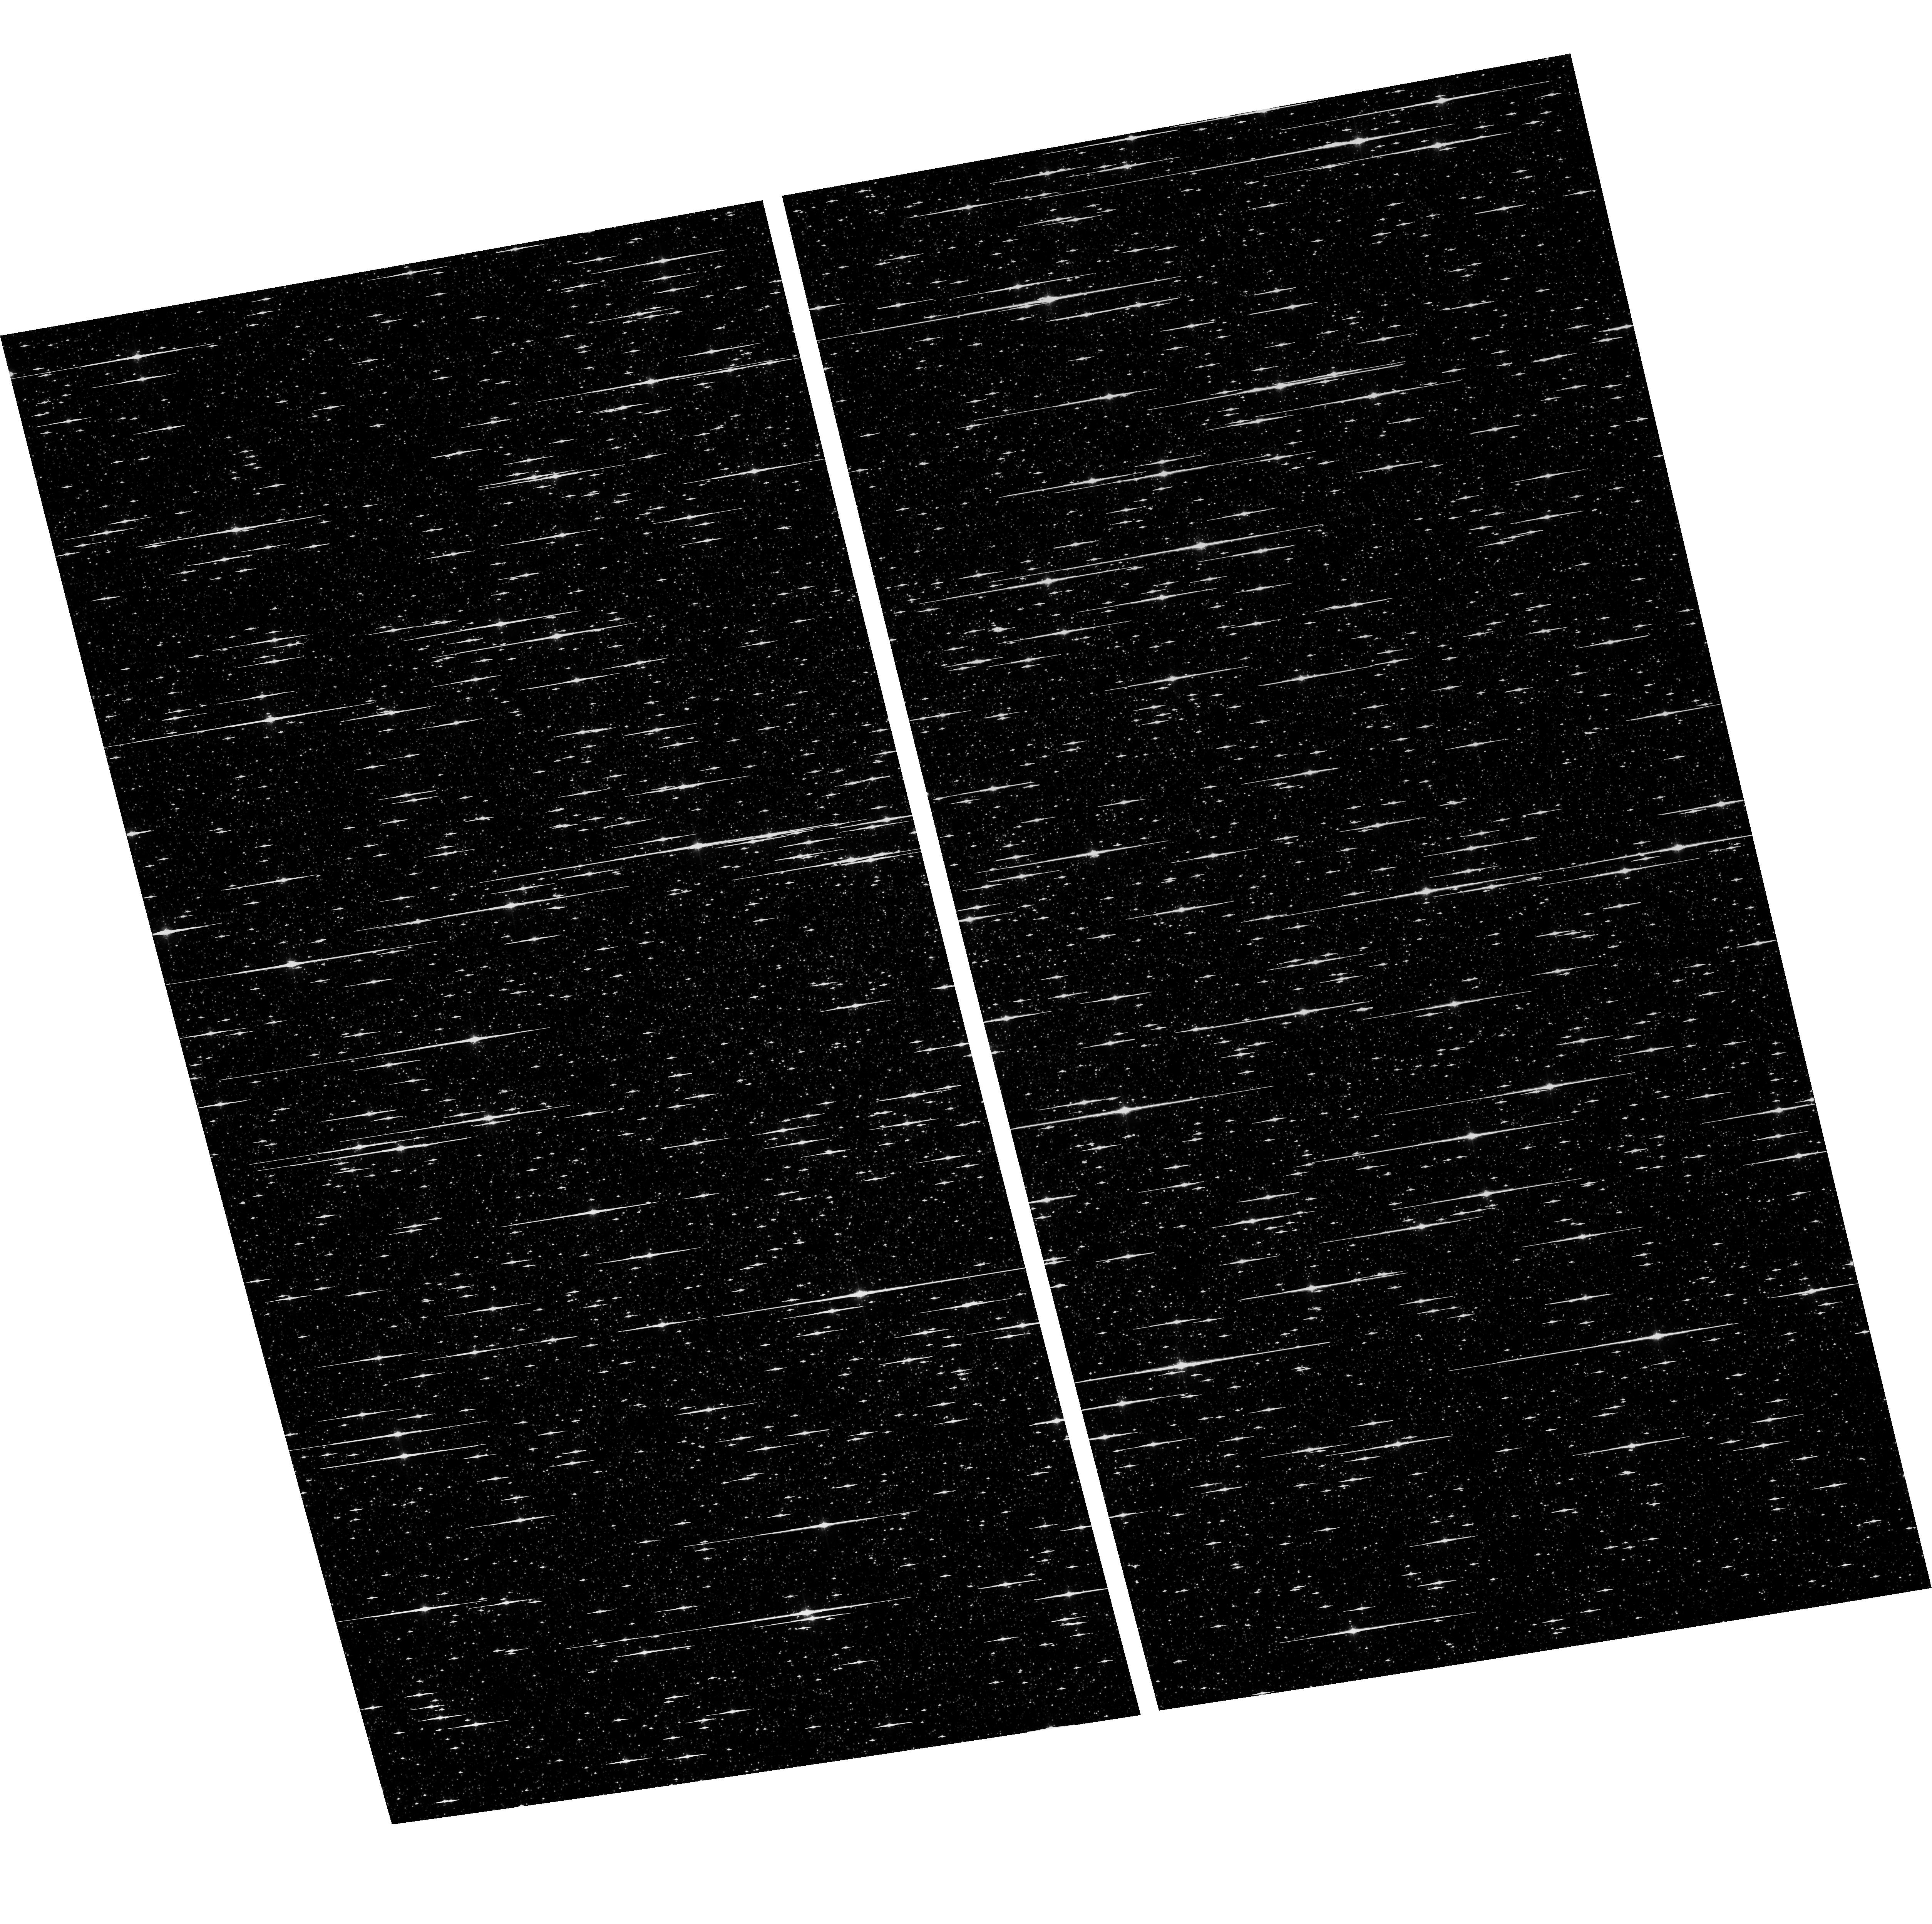
Target: NGC5139-WFC. Instrument: ACS/WFC. Filter: F625W. Exposure: 6 min. Observation ID: hst_16968_04_acs_wfc_f625w_jezz04

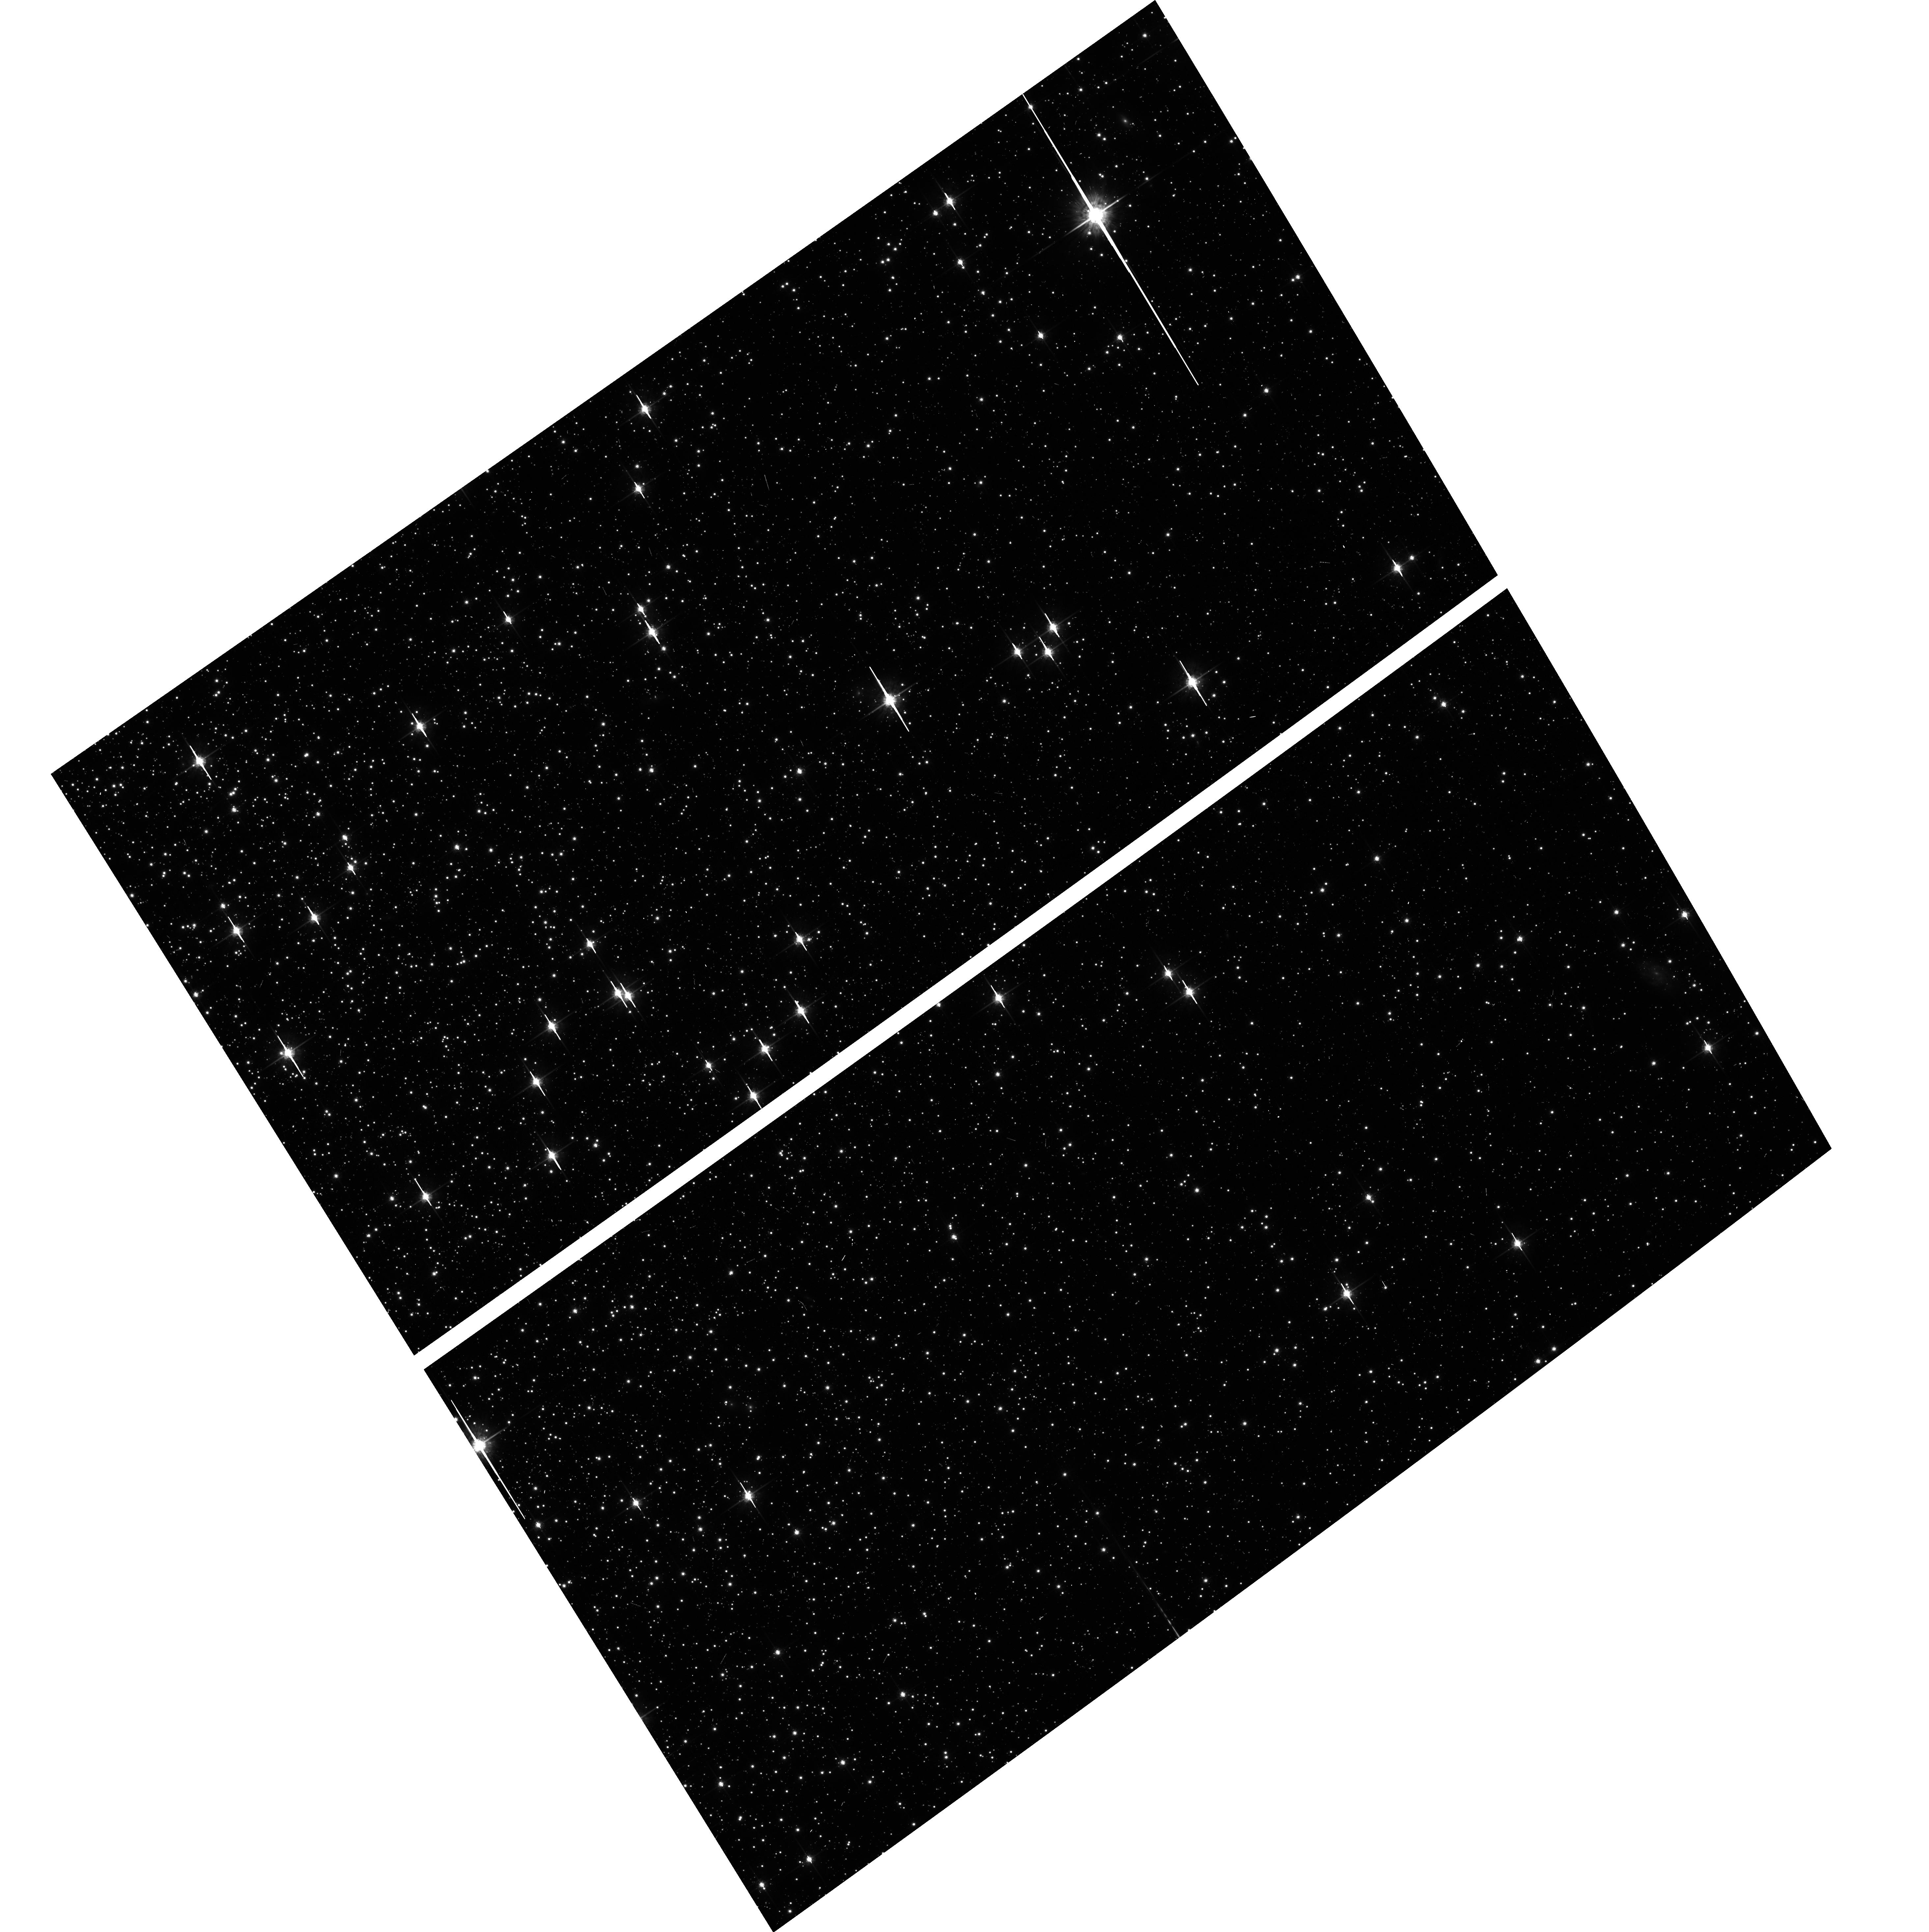
Target: NGC104-WFC. Instrument: ACS/WFC. Filter: F775W. Exposure: 6 min. Observation ID: hst_16968_03_acs_wfc_f775w_jezz03

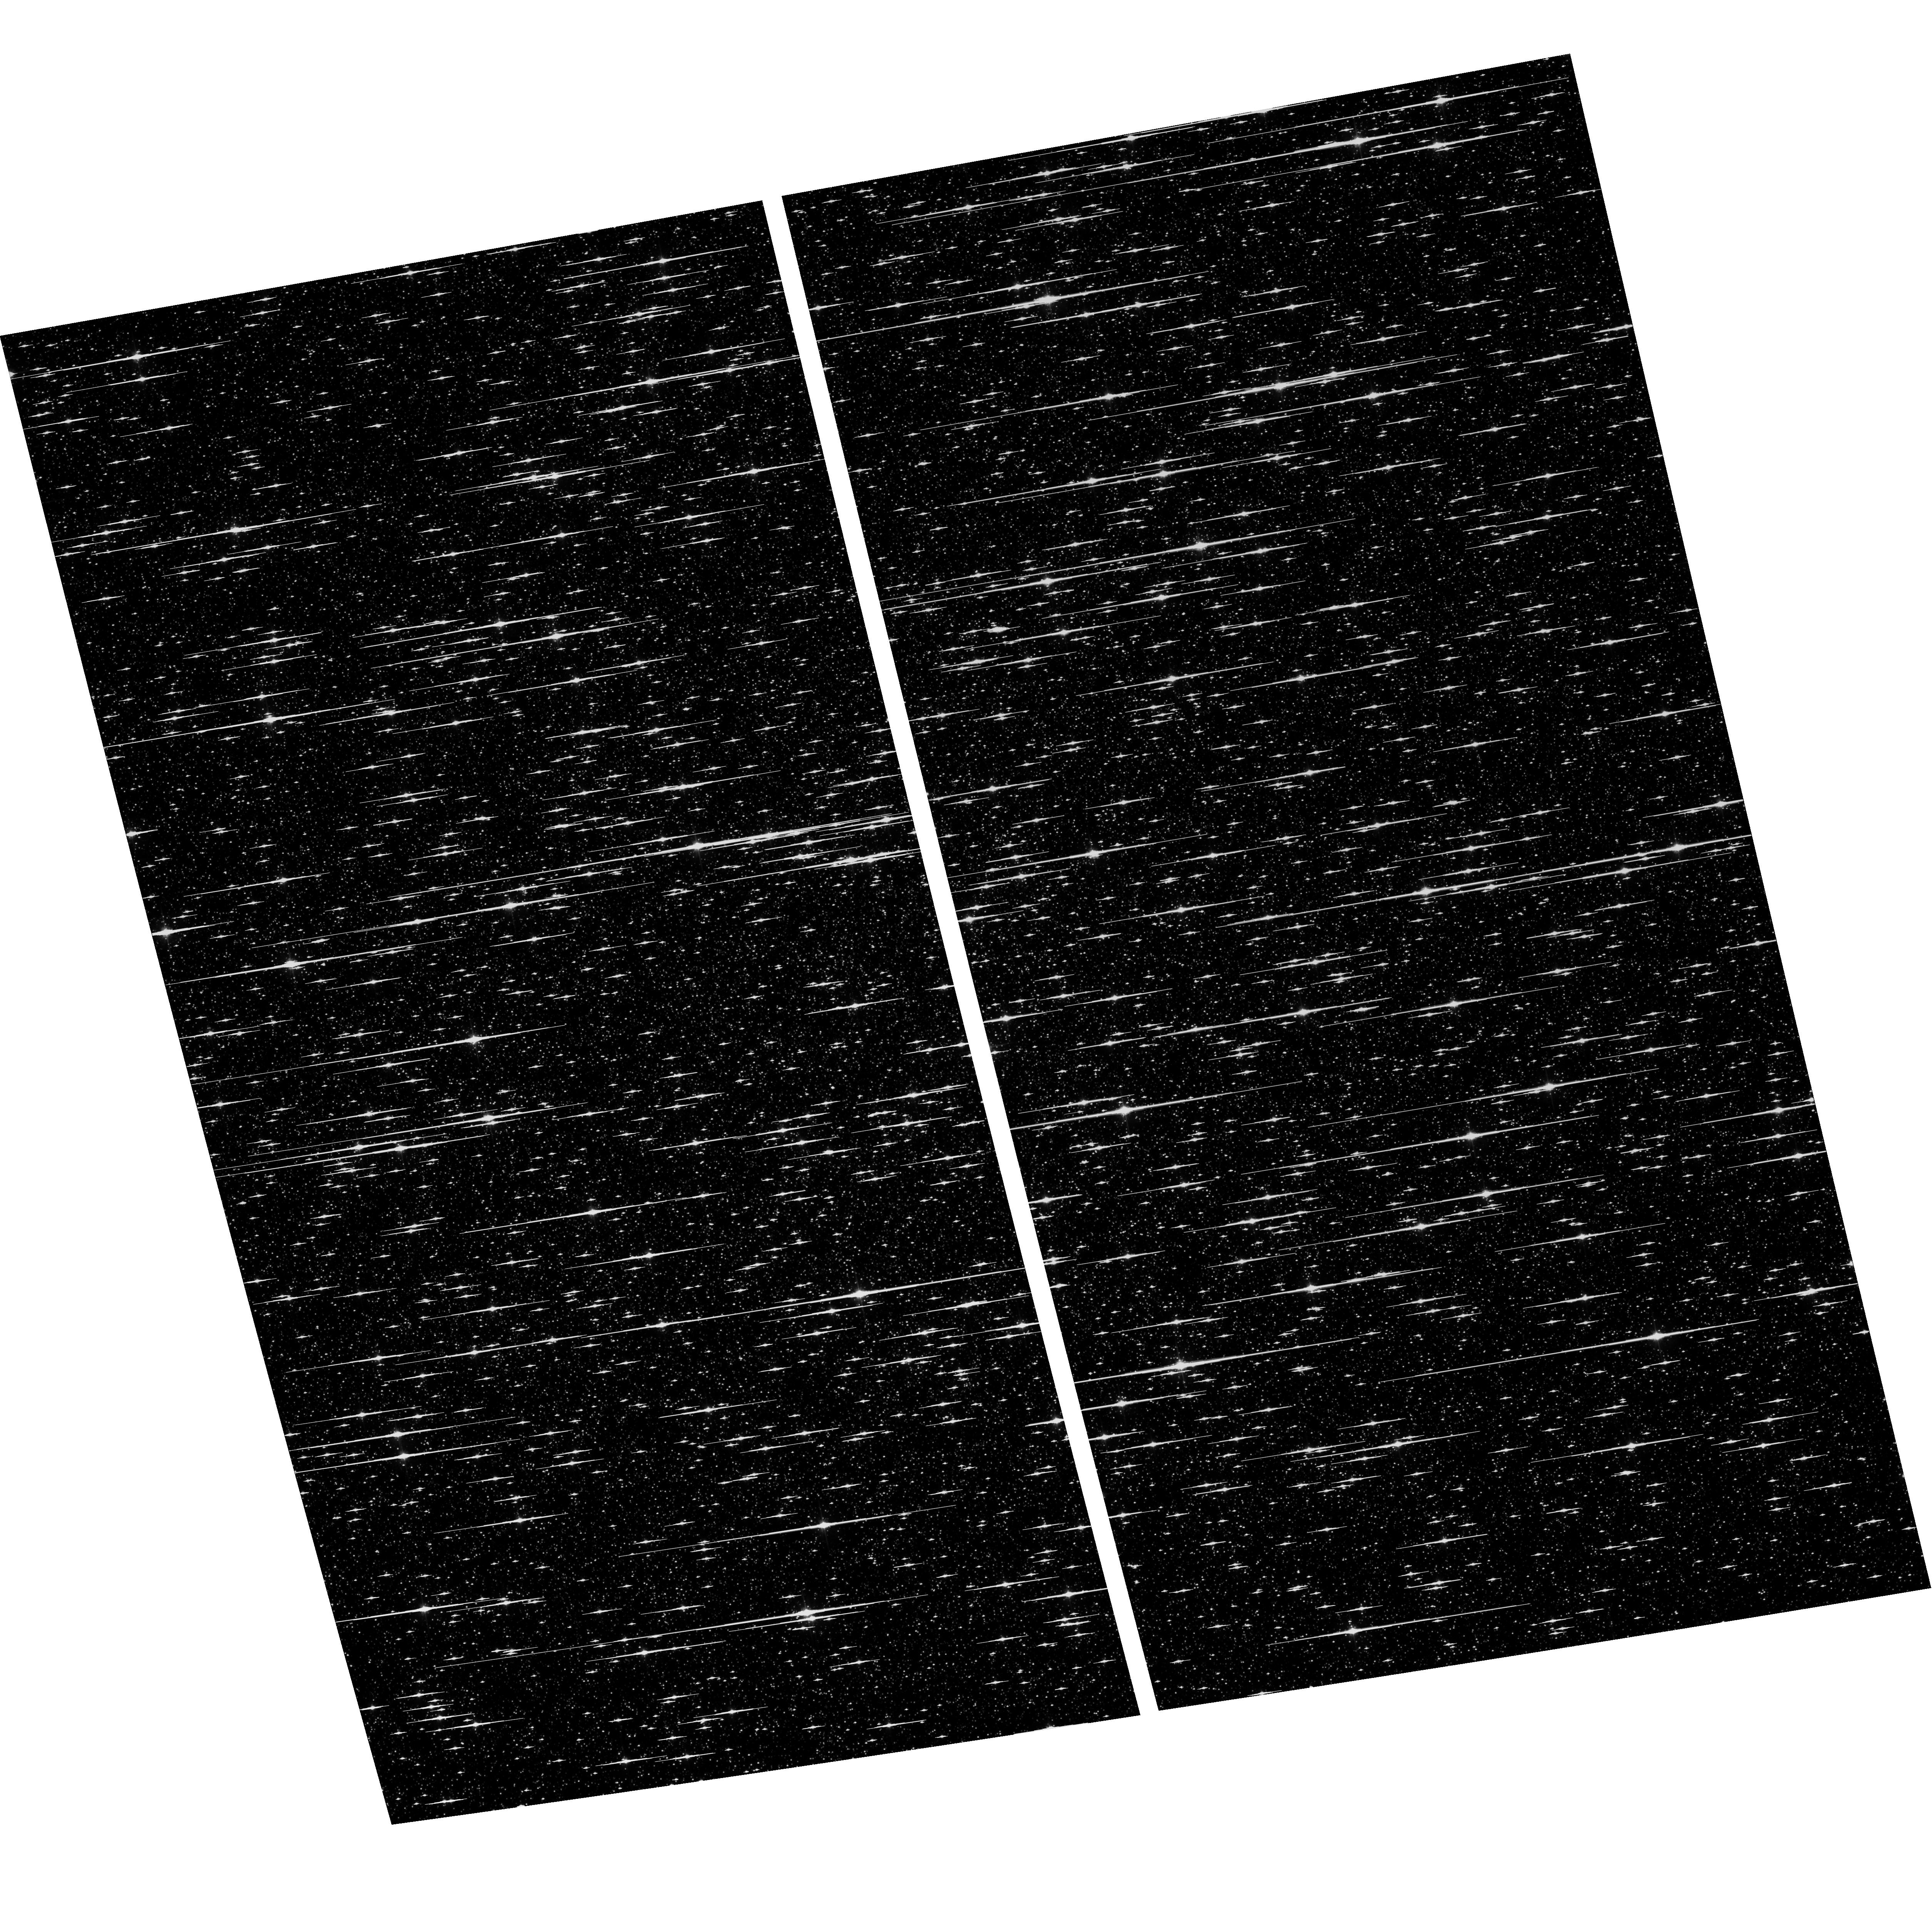
Target: NGC5139-WFC. Instrument: ACS/WFC. Filter: F606W. Exposure: 6 min. Observation ID: hst_16968_04_acs_wfc_f606w_jezz04

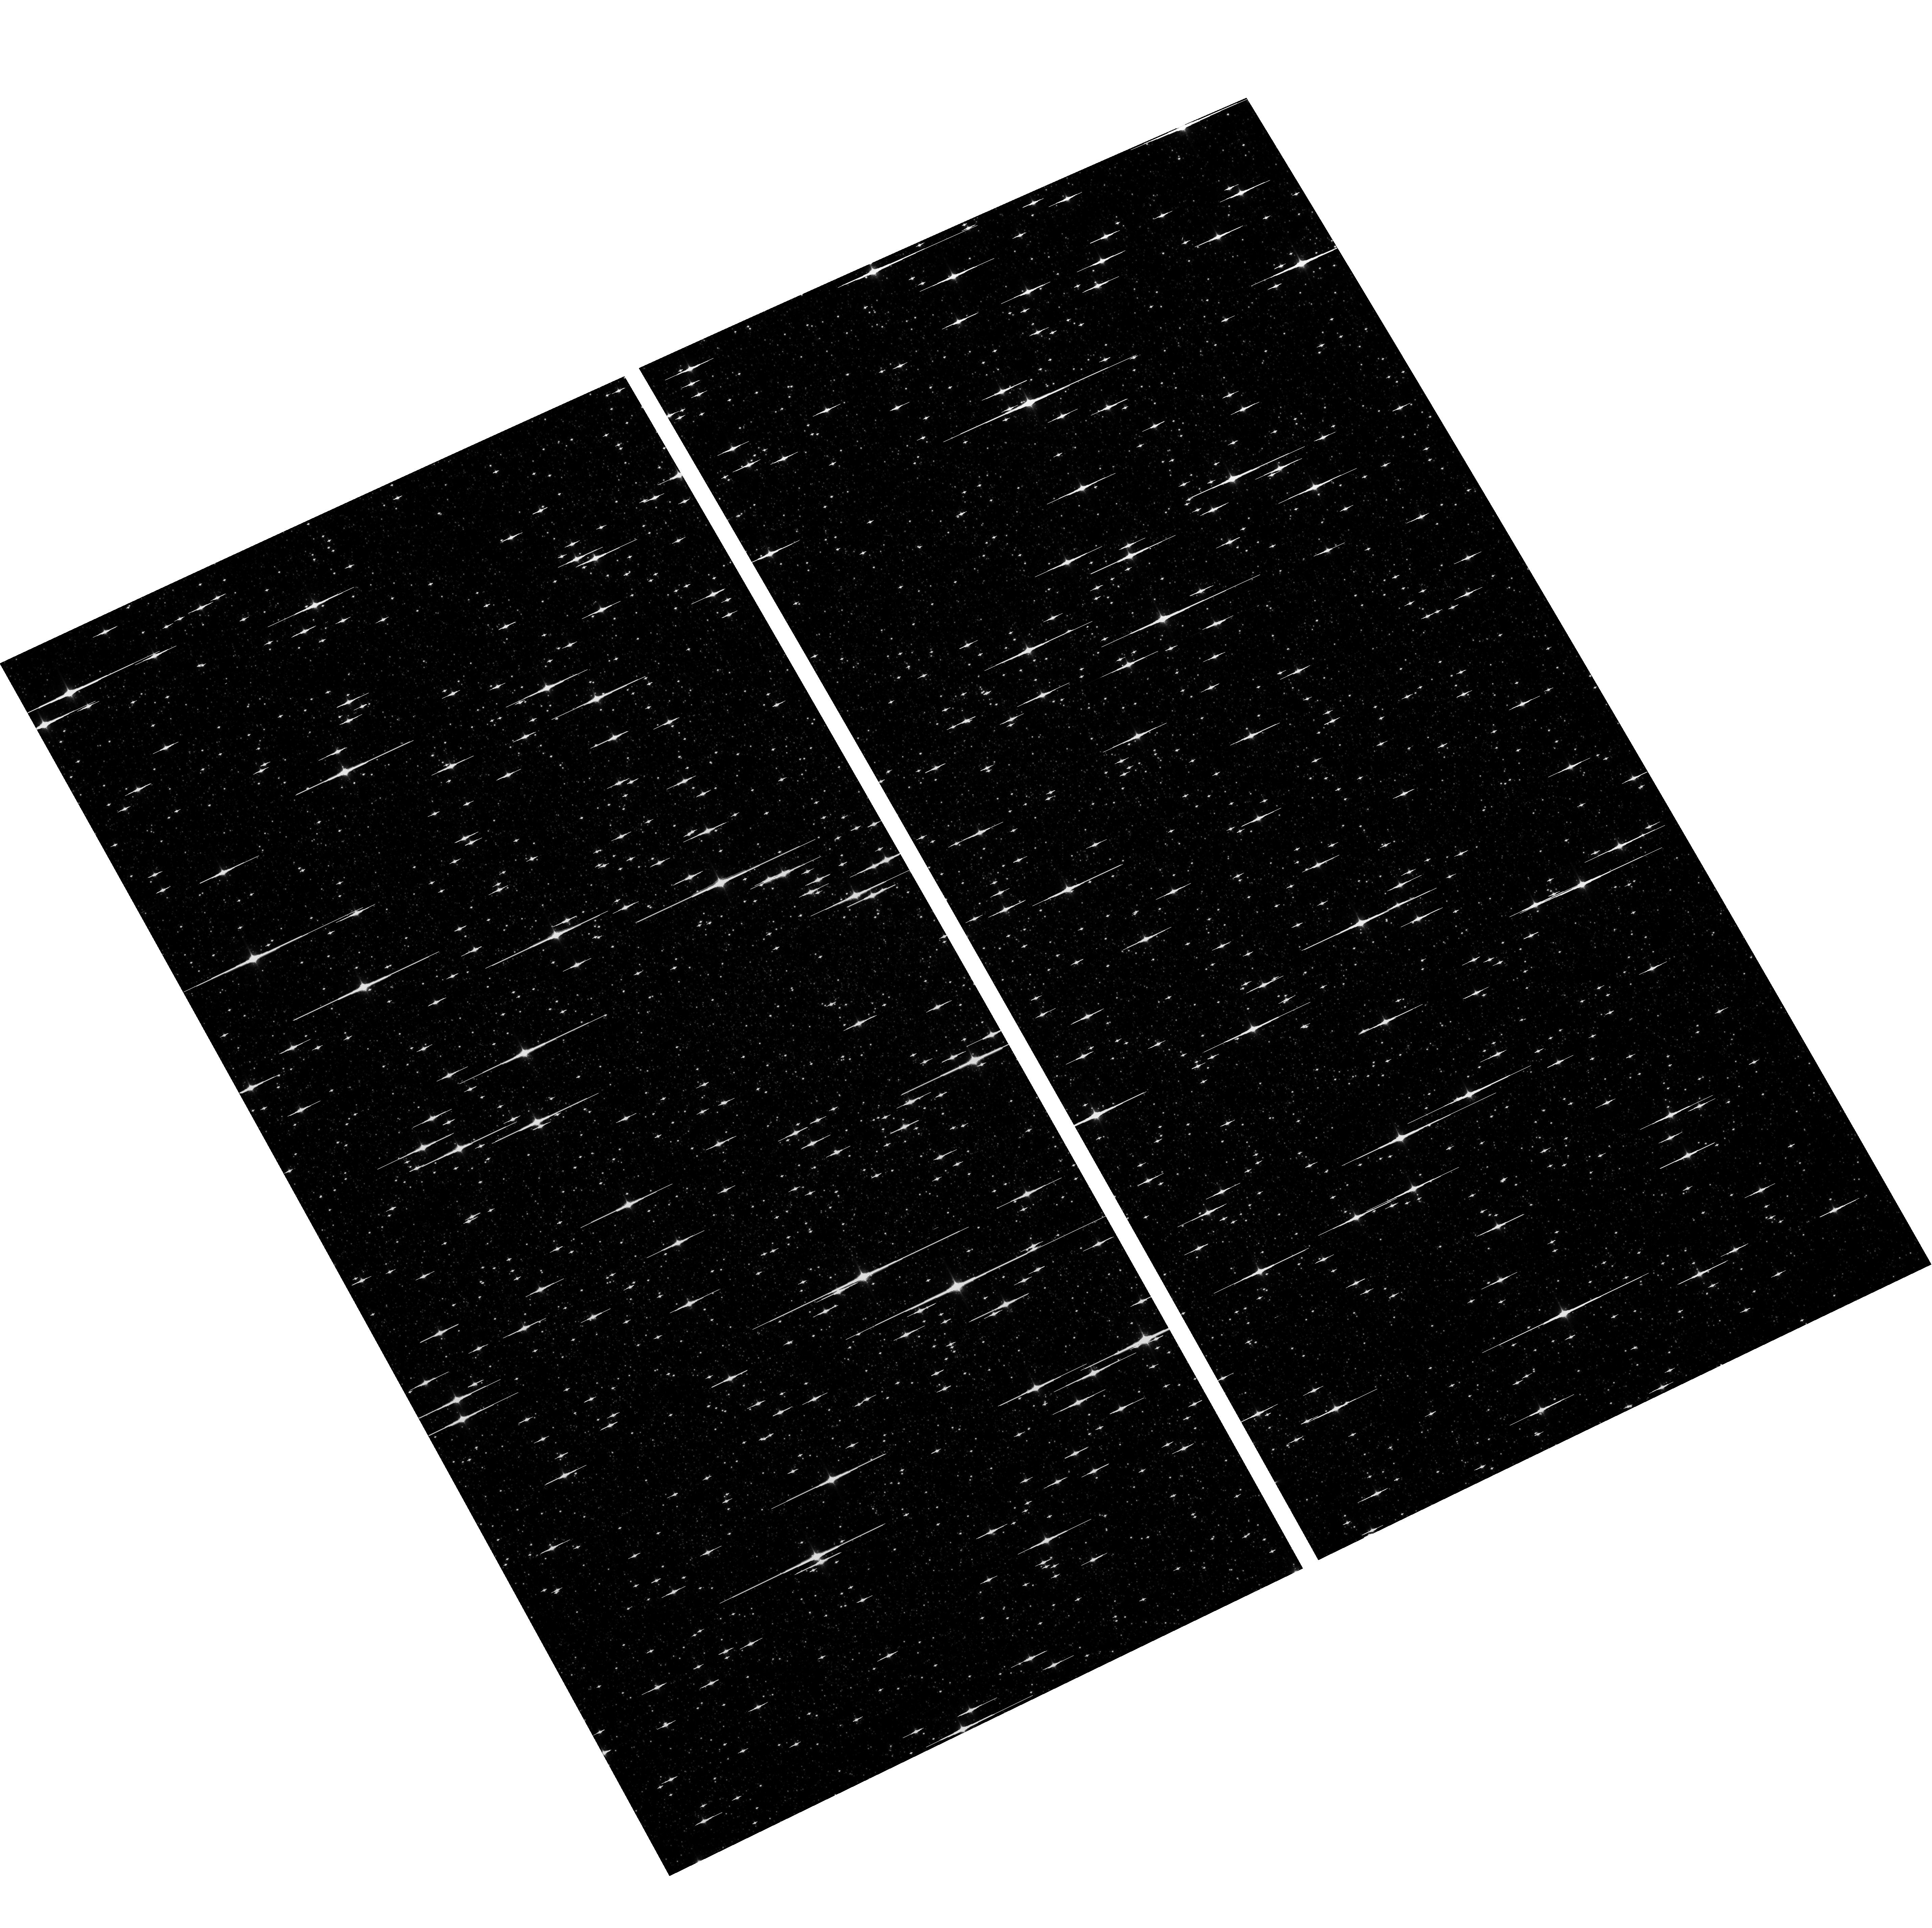
Target: NGC5139-WFC. Instrument: ACS/WFC. Filter: F850LP. Exposure: 6 min. Observation ID: hst_16968_02_acs_wfc_f850lp_jezz02

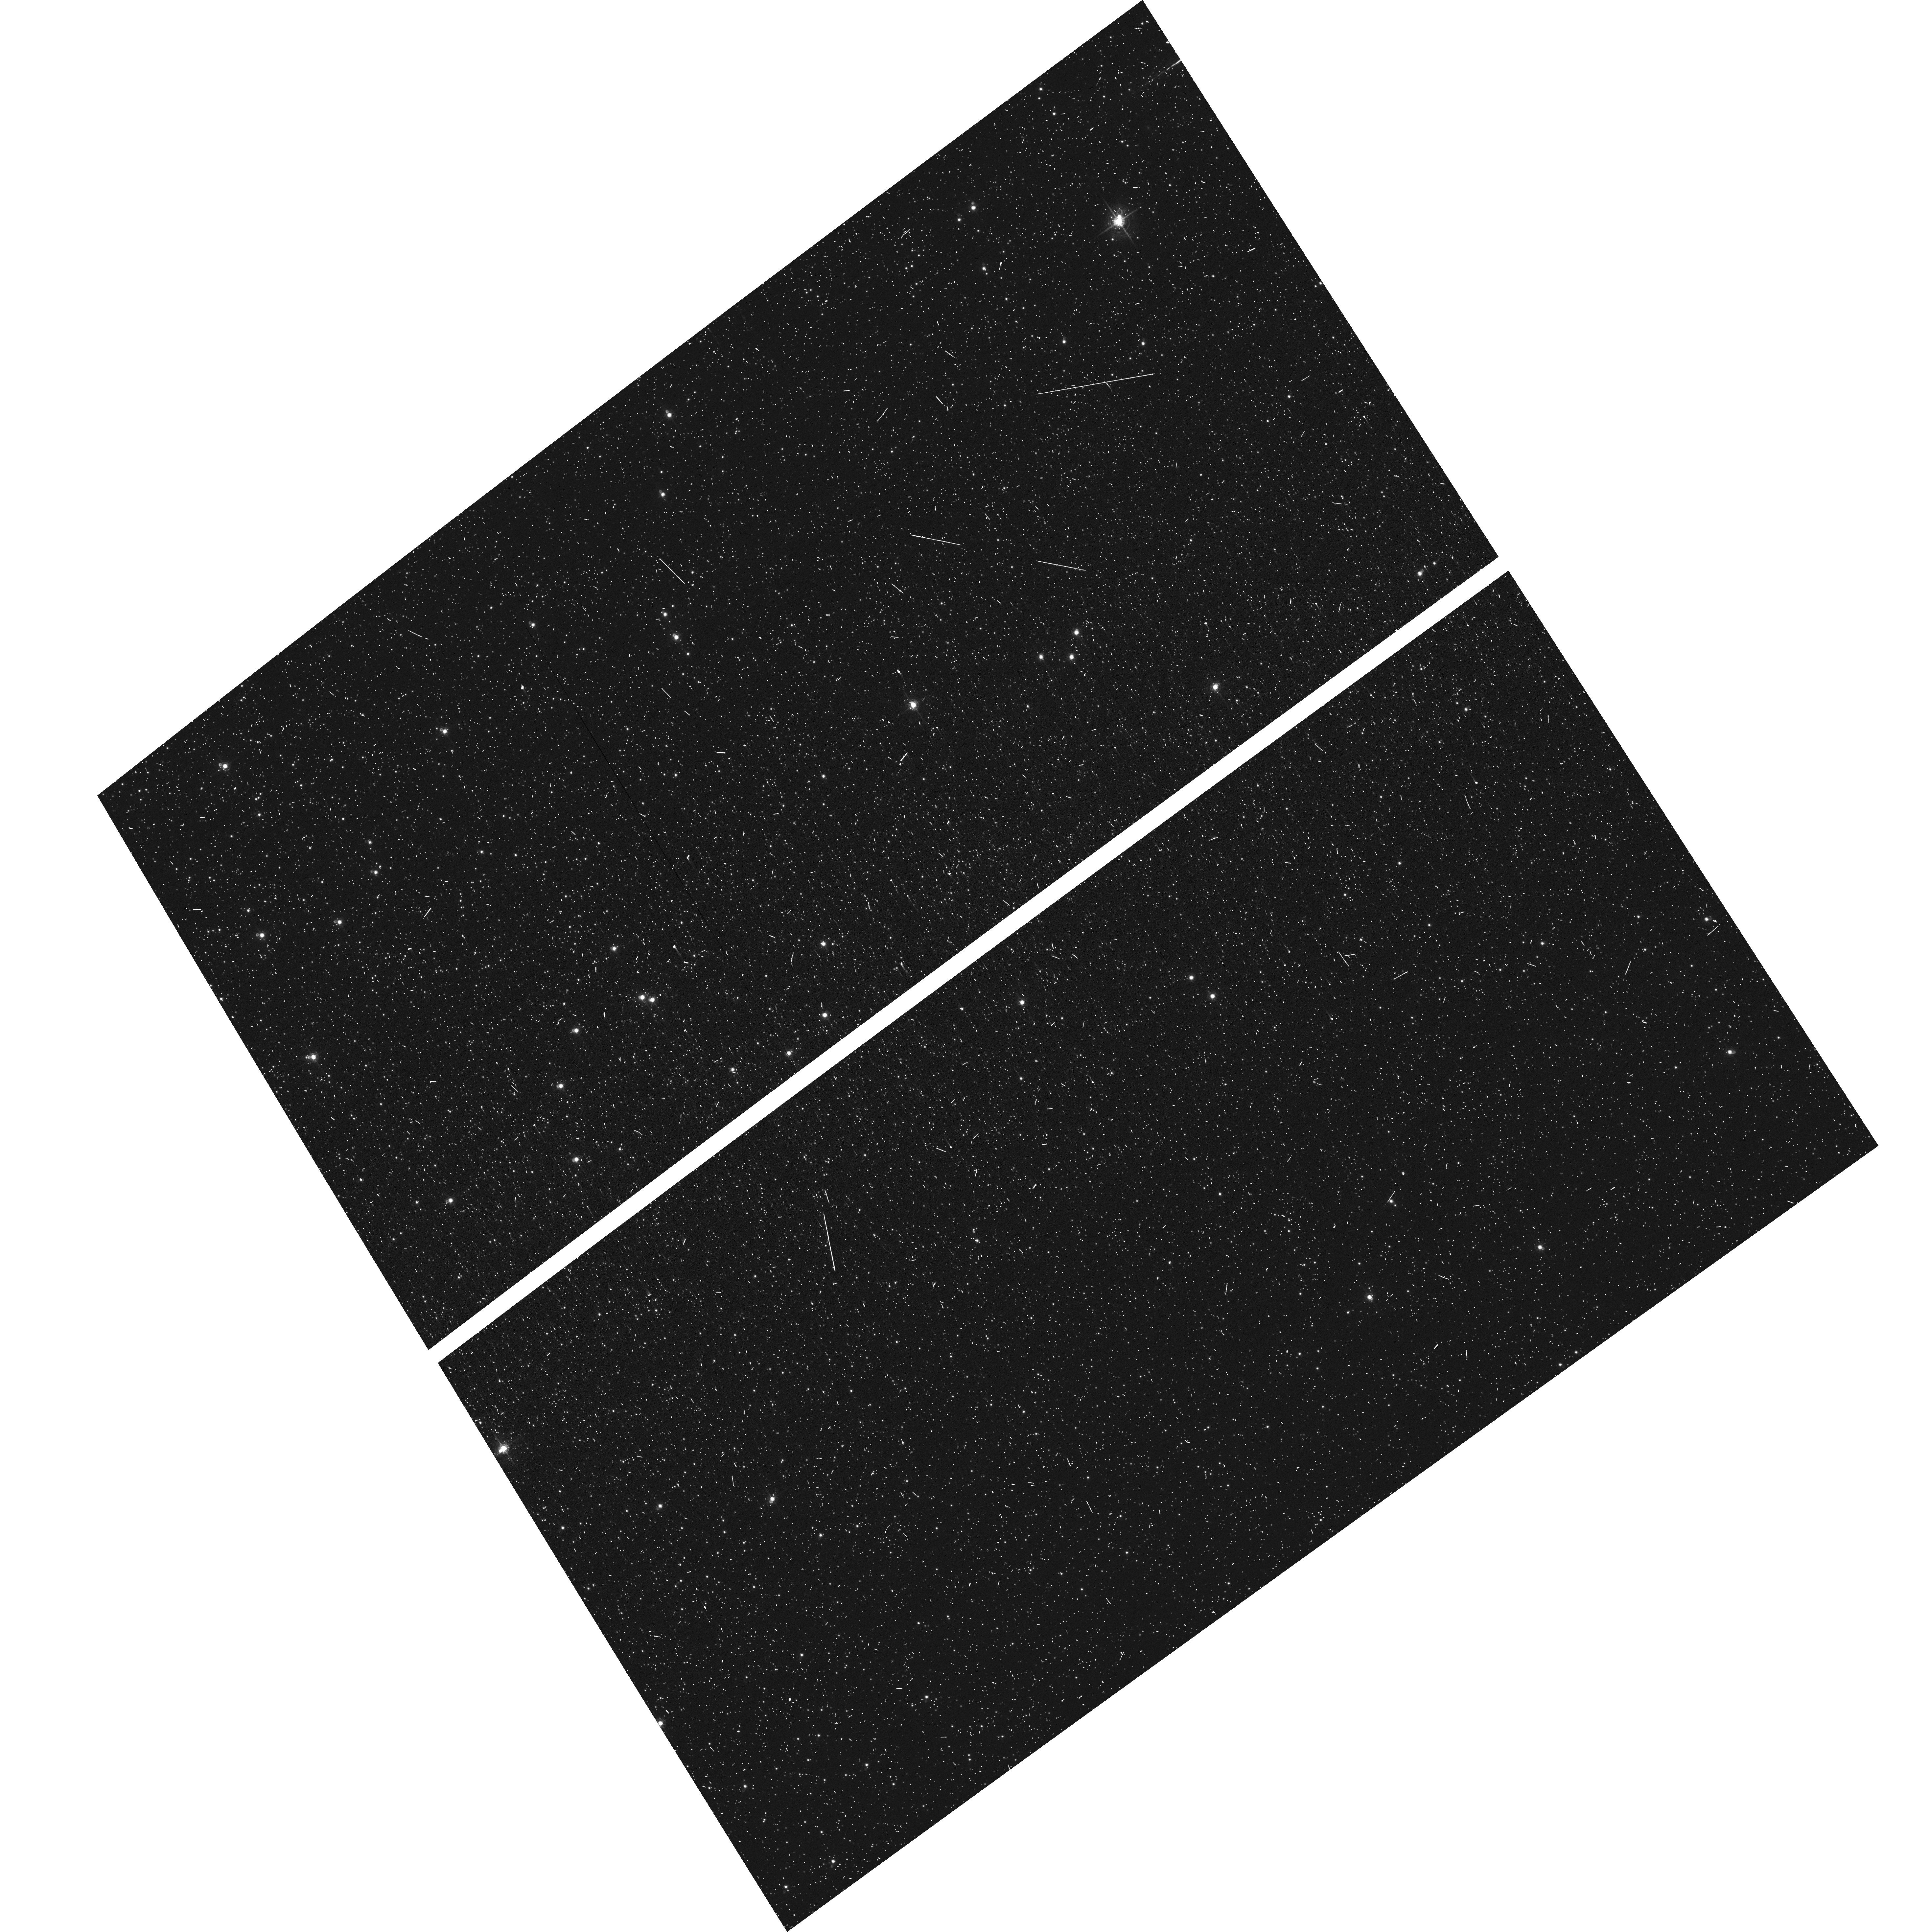
Target: NGC104-WFC. Instrument: ACS/WFC. Filter: F660N. Exposure: 6 min. Observation ID: hst_16968_01_acs_wfc_f660n_jezz01

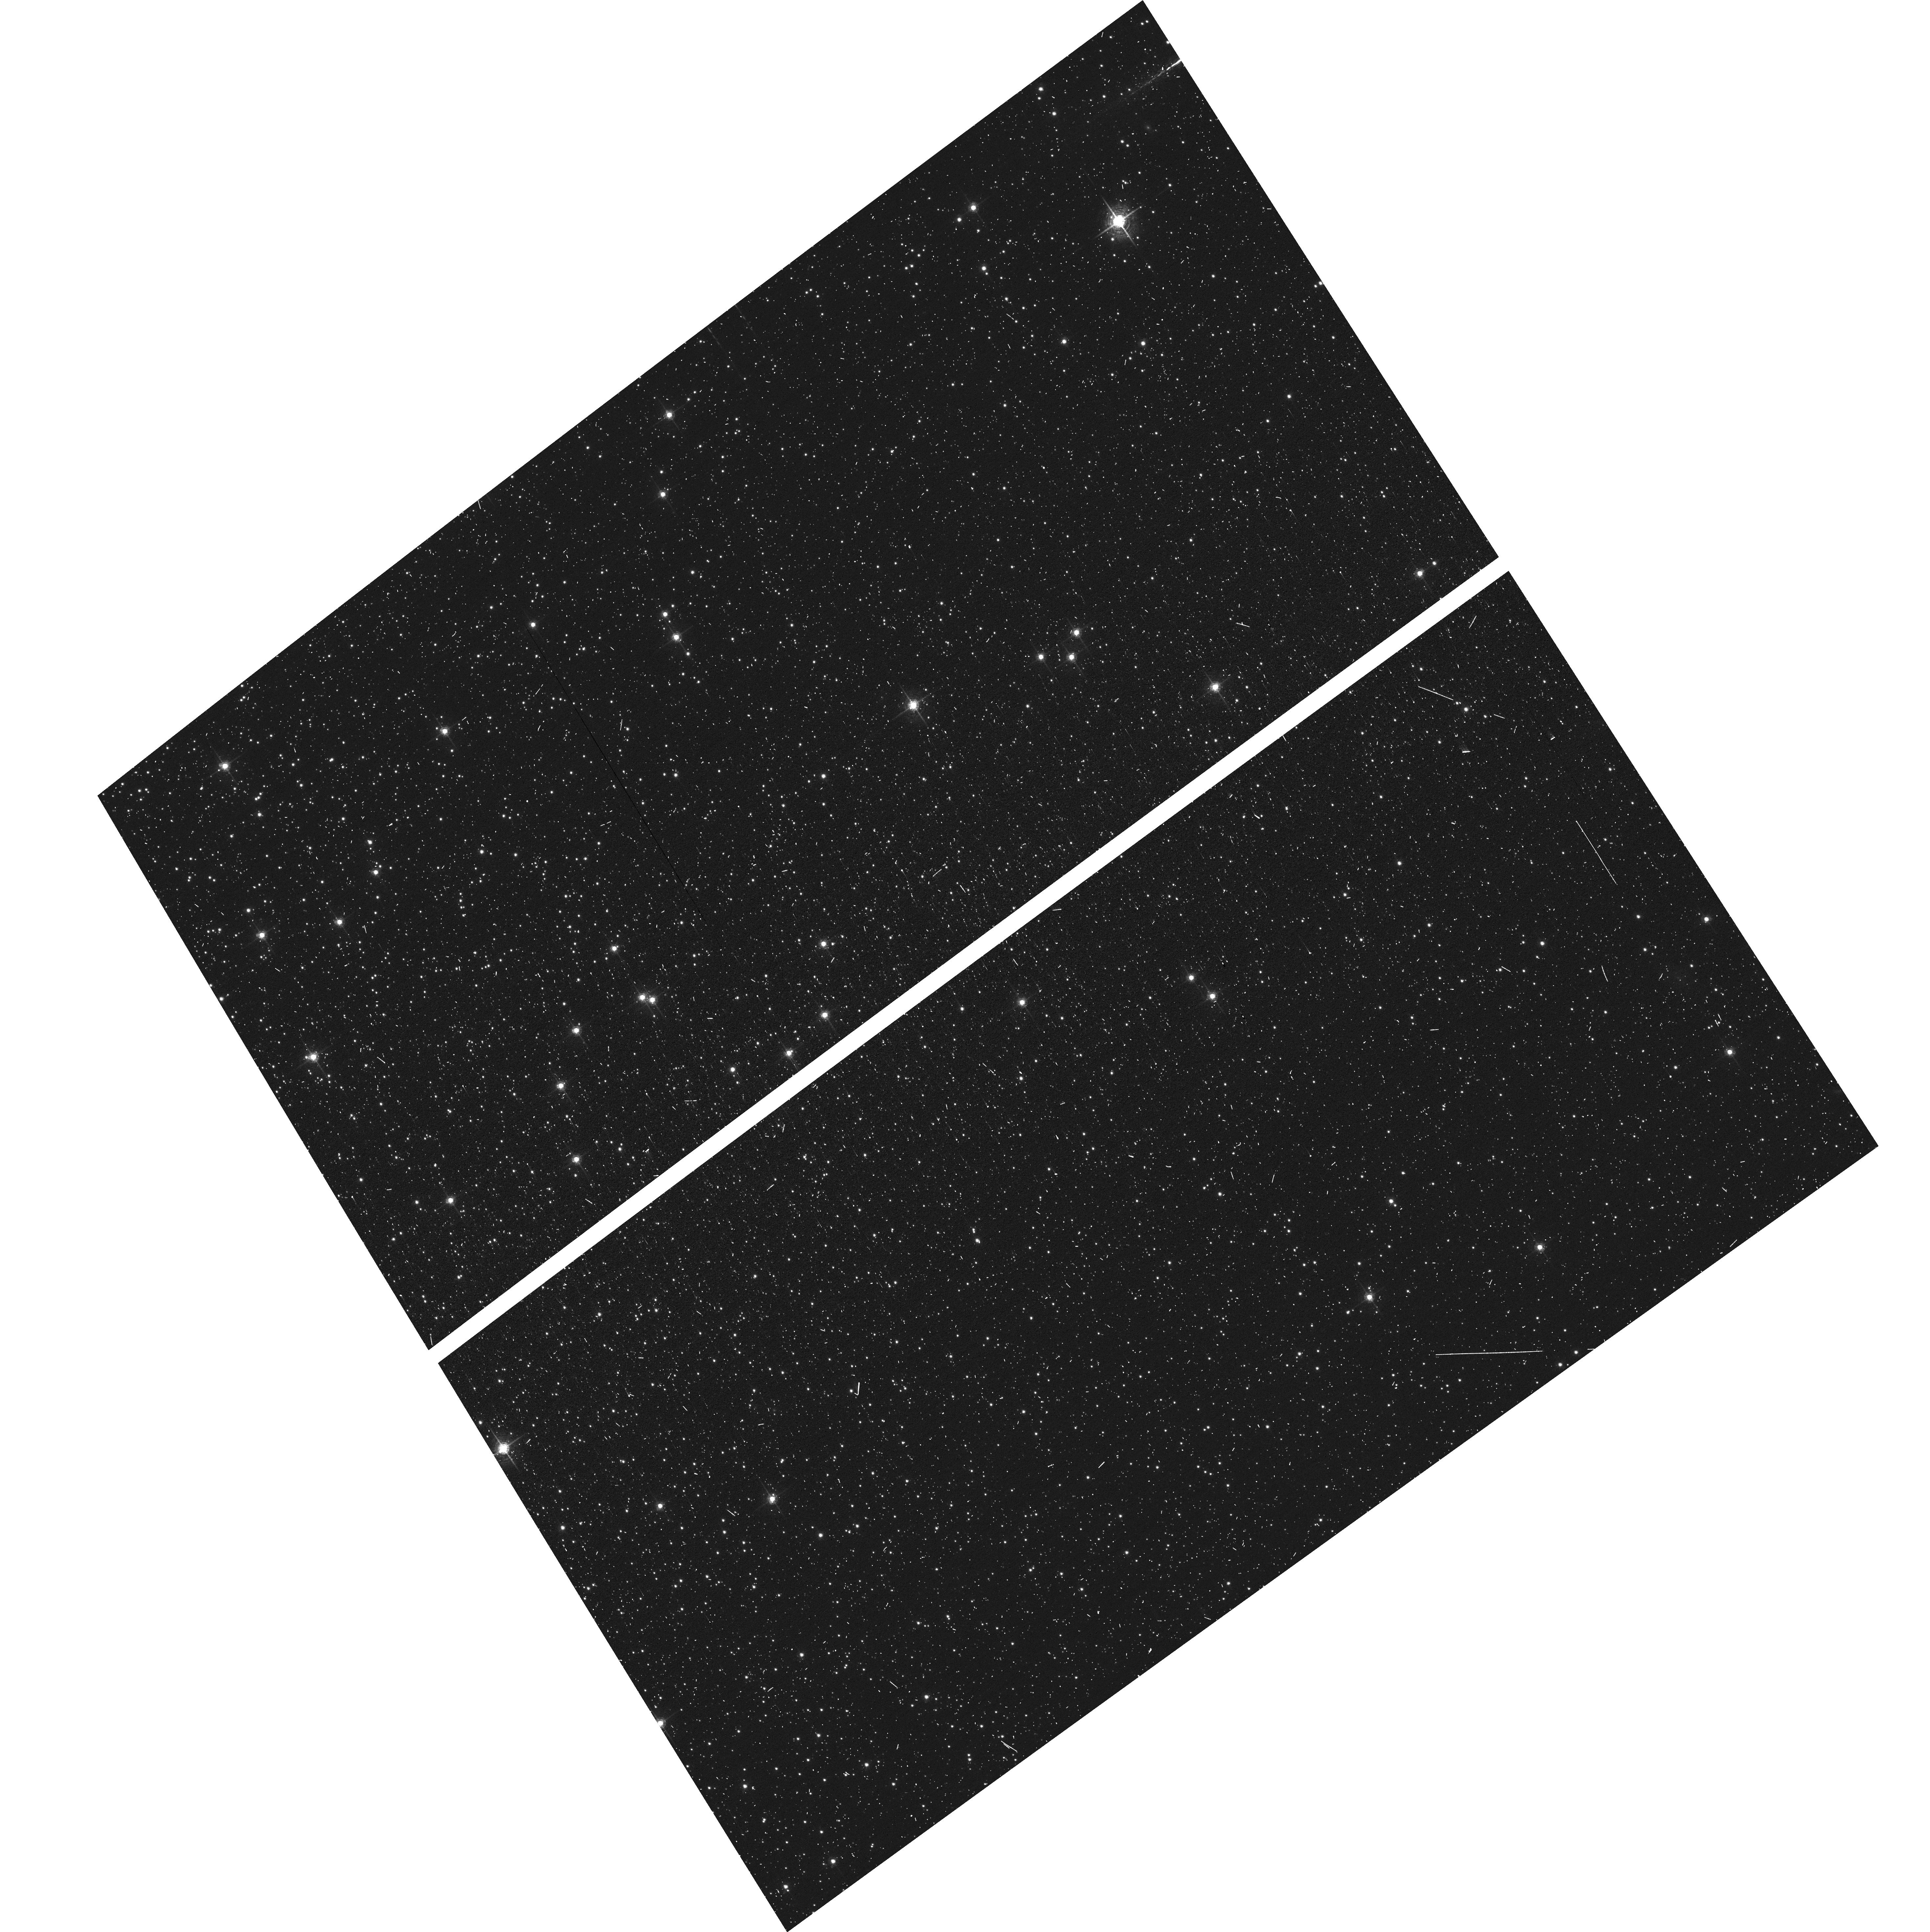
Target: NGC104-WFC. Instrument: ACS/WFC. Filter: F658N. Exposure: 6 min. Observation ID: hst_16968_01_acs_wfc_f658n_jezz01

ACS CCD Stability Monitor (PI: Hathi, Nimish P.)

Every year, beginning with the SMOV, ACS/WFC has obtained multiband imaging of a moderately crowded stellar field in the globular cluster 47 Tuc (about 6' west of the core). Measured stellar positions and magnitudes are used to monitor local- and large-scale variations in the plate scale and the sensitivity of the detectors. Single exposures in each WFC subarray mode (512, 1K, 2K) allow us to verify that photometry obtained in full-frame and in subarray modes are repeatable to better than 1%. These observations will help validate and monitor the Cycle 24 redefined ACS subarray readouts, which now include all pixel columns for consistent timings. Although the new 512, 1K, and 2K subarrays are defined for all 4 readout amplifiers, the B amplifier subarrays are the current default for subarray requests, and the default for the WFC polarizers. This program will obtain only B-amplifier subarray exposures. Cycle 30 will be the fourth year of consecutive observations of Omega Centauri globular cluster with standard ACS/WFC filters (in the same way as 47 Tuc). This cluster is a WFC3/UVIS calibration target. These ACS observations will be used for comparison of L-flat and filter-dependent distortion for ACS/WFC and WFC3/UVIS.